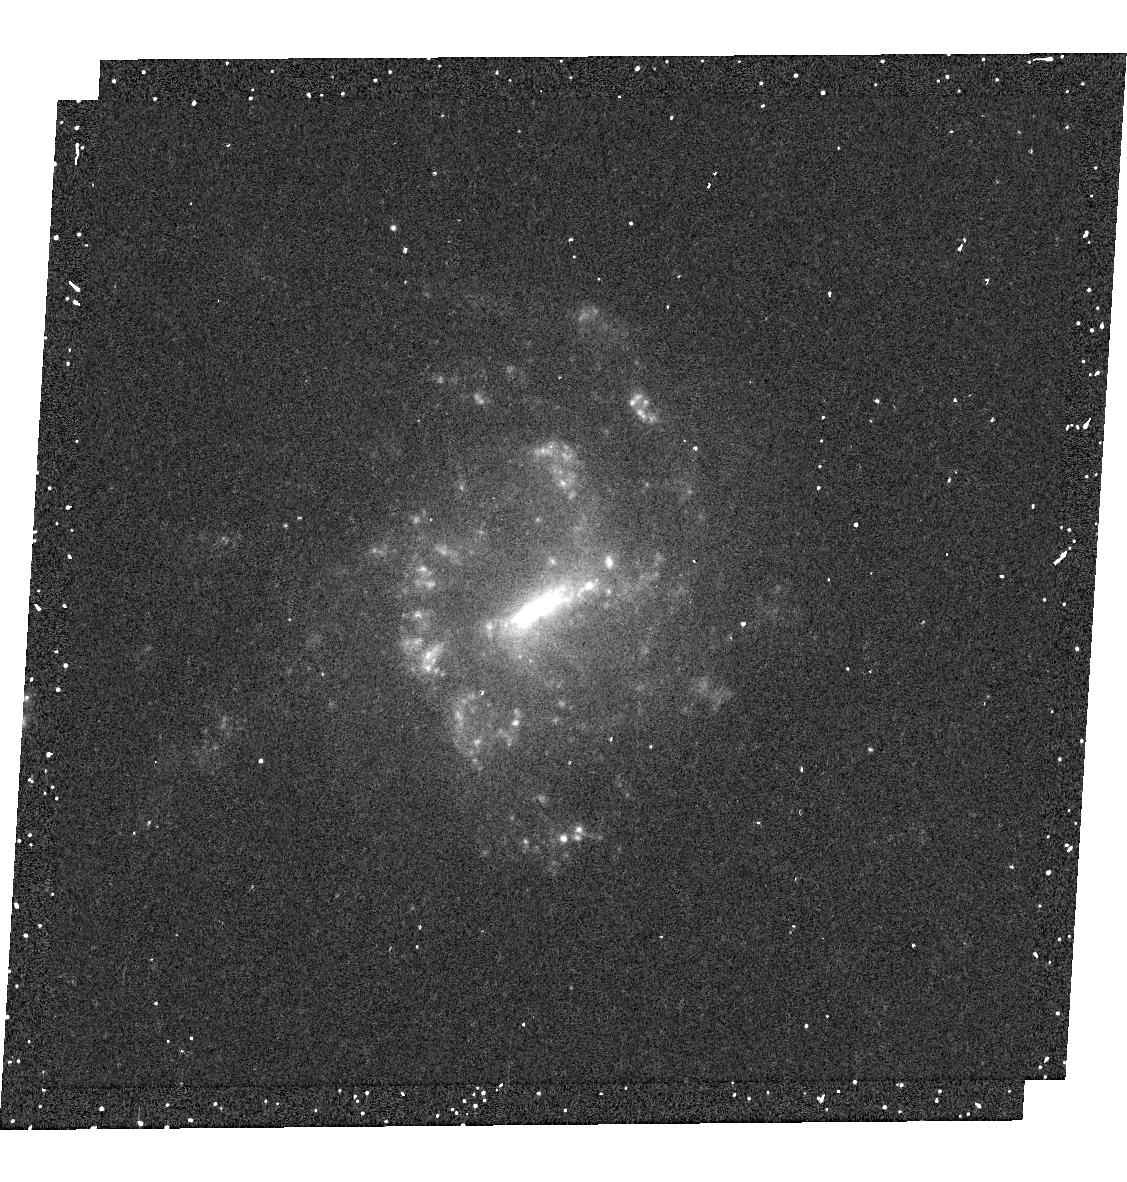
Target: SDSS-J144827.20+630210.4
Instrument: WFC3/UVIS
Filter: F680N
Exposure: 13 min
Observation ID: hst_13483_89_wfc3_uvis_f680n_icdb89

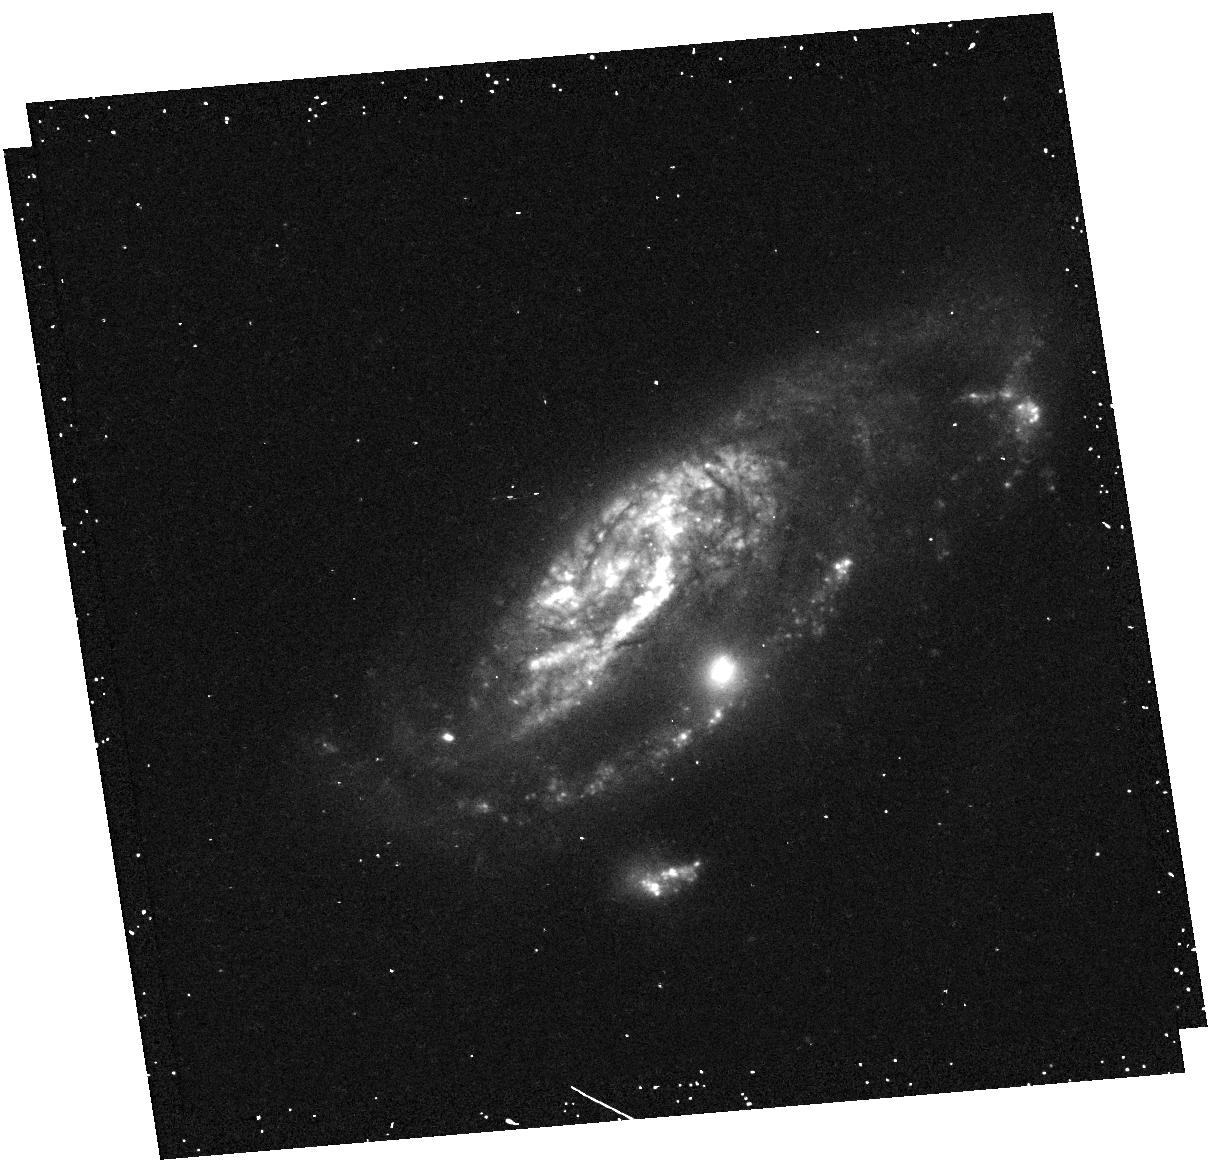
Target: SDSS-J114511.42+614230.6
Instrument: WFC3/UVIS
Filter: F438W
Exposure: 13 min
Observation ID: hst_13483_58_wfc3_uvis_f438w_icdb58

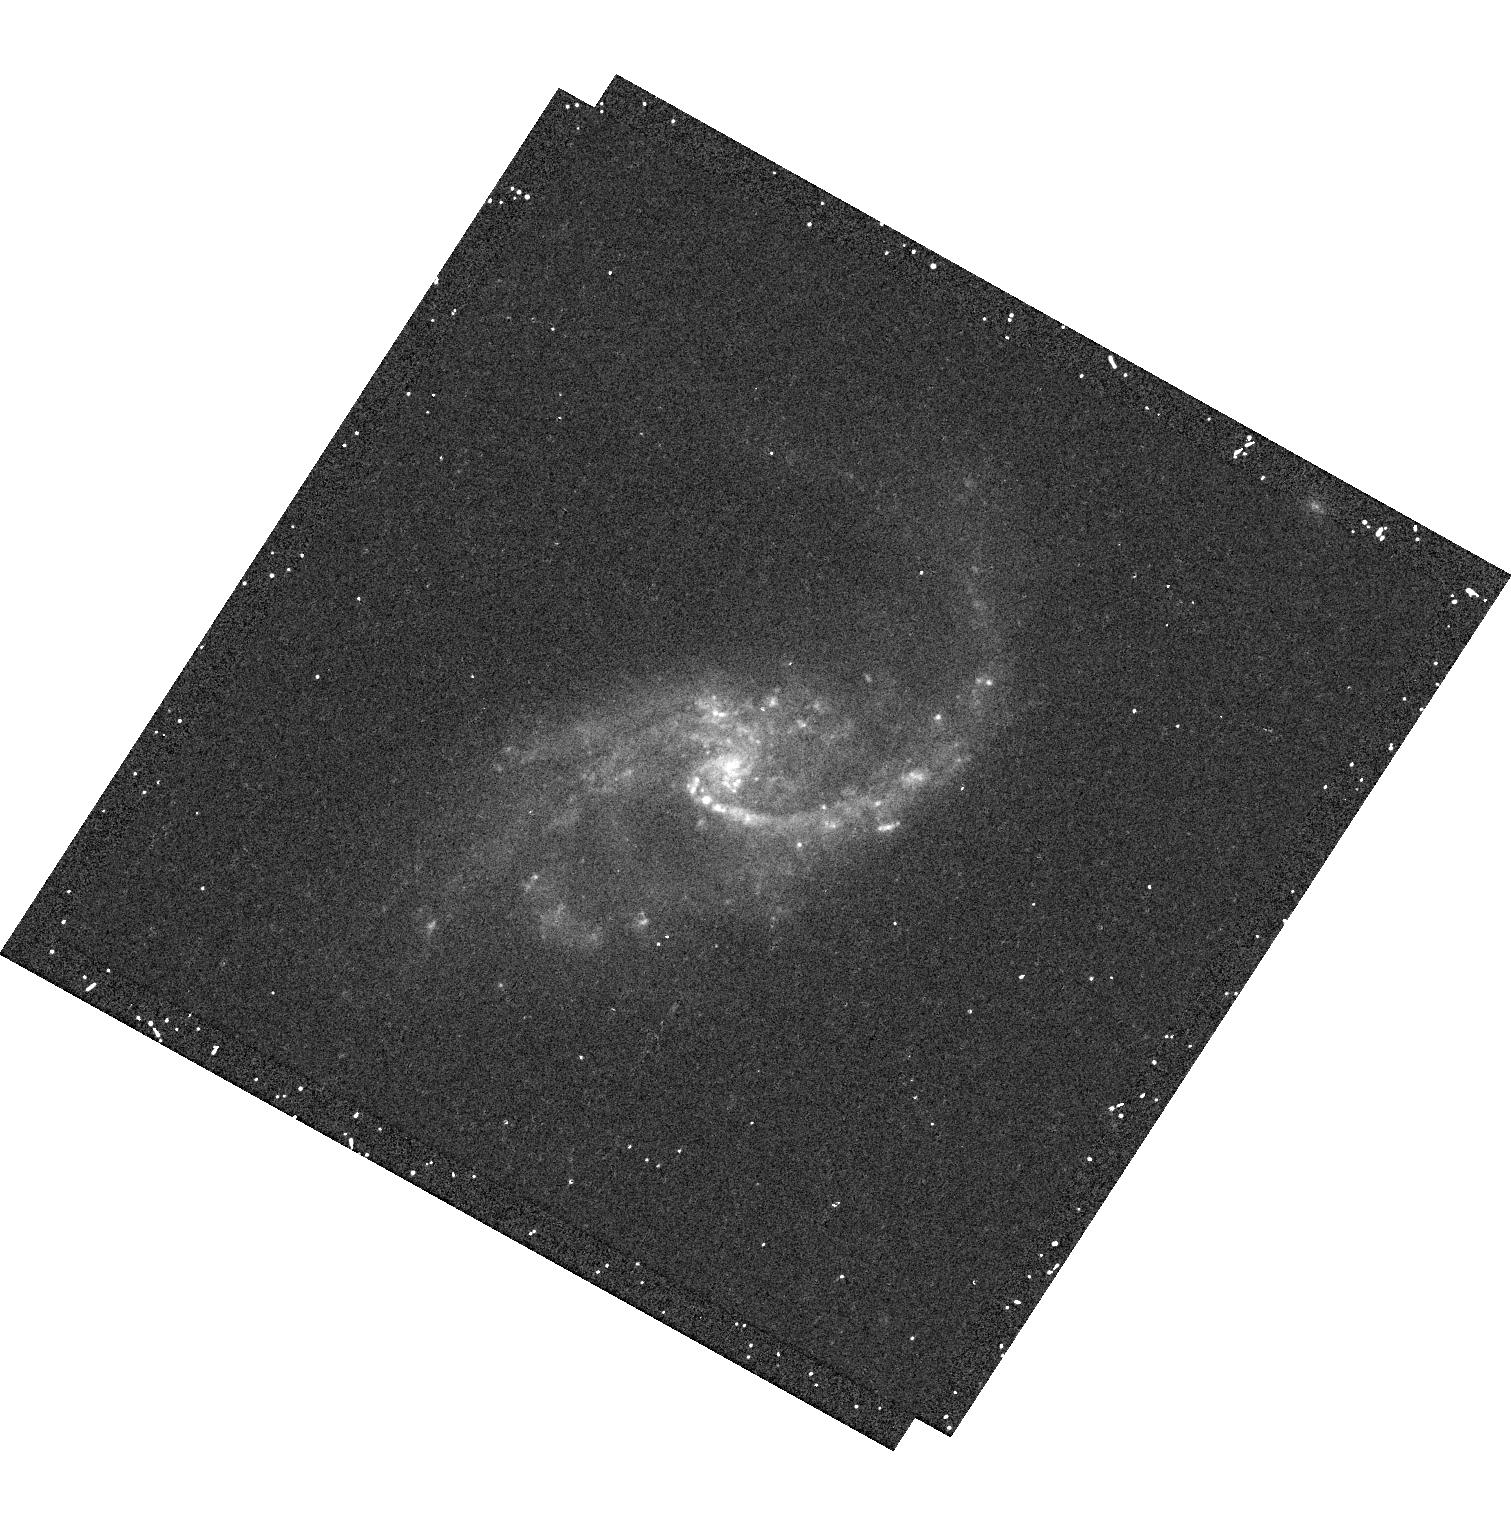
Target: SDSS-J115241.69+661827.2
Instrument: WFC3/UVIS
Filter: F438W
Exposure: 13 min
Observation ID: hst_13483_85_wfc3_uvis_f438w_icdb85

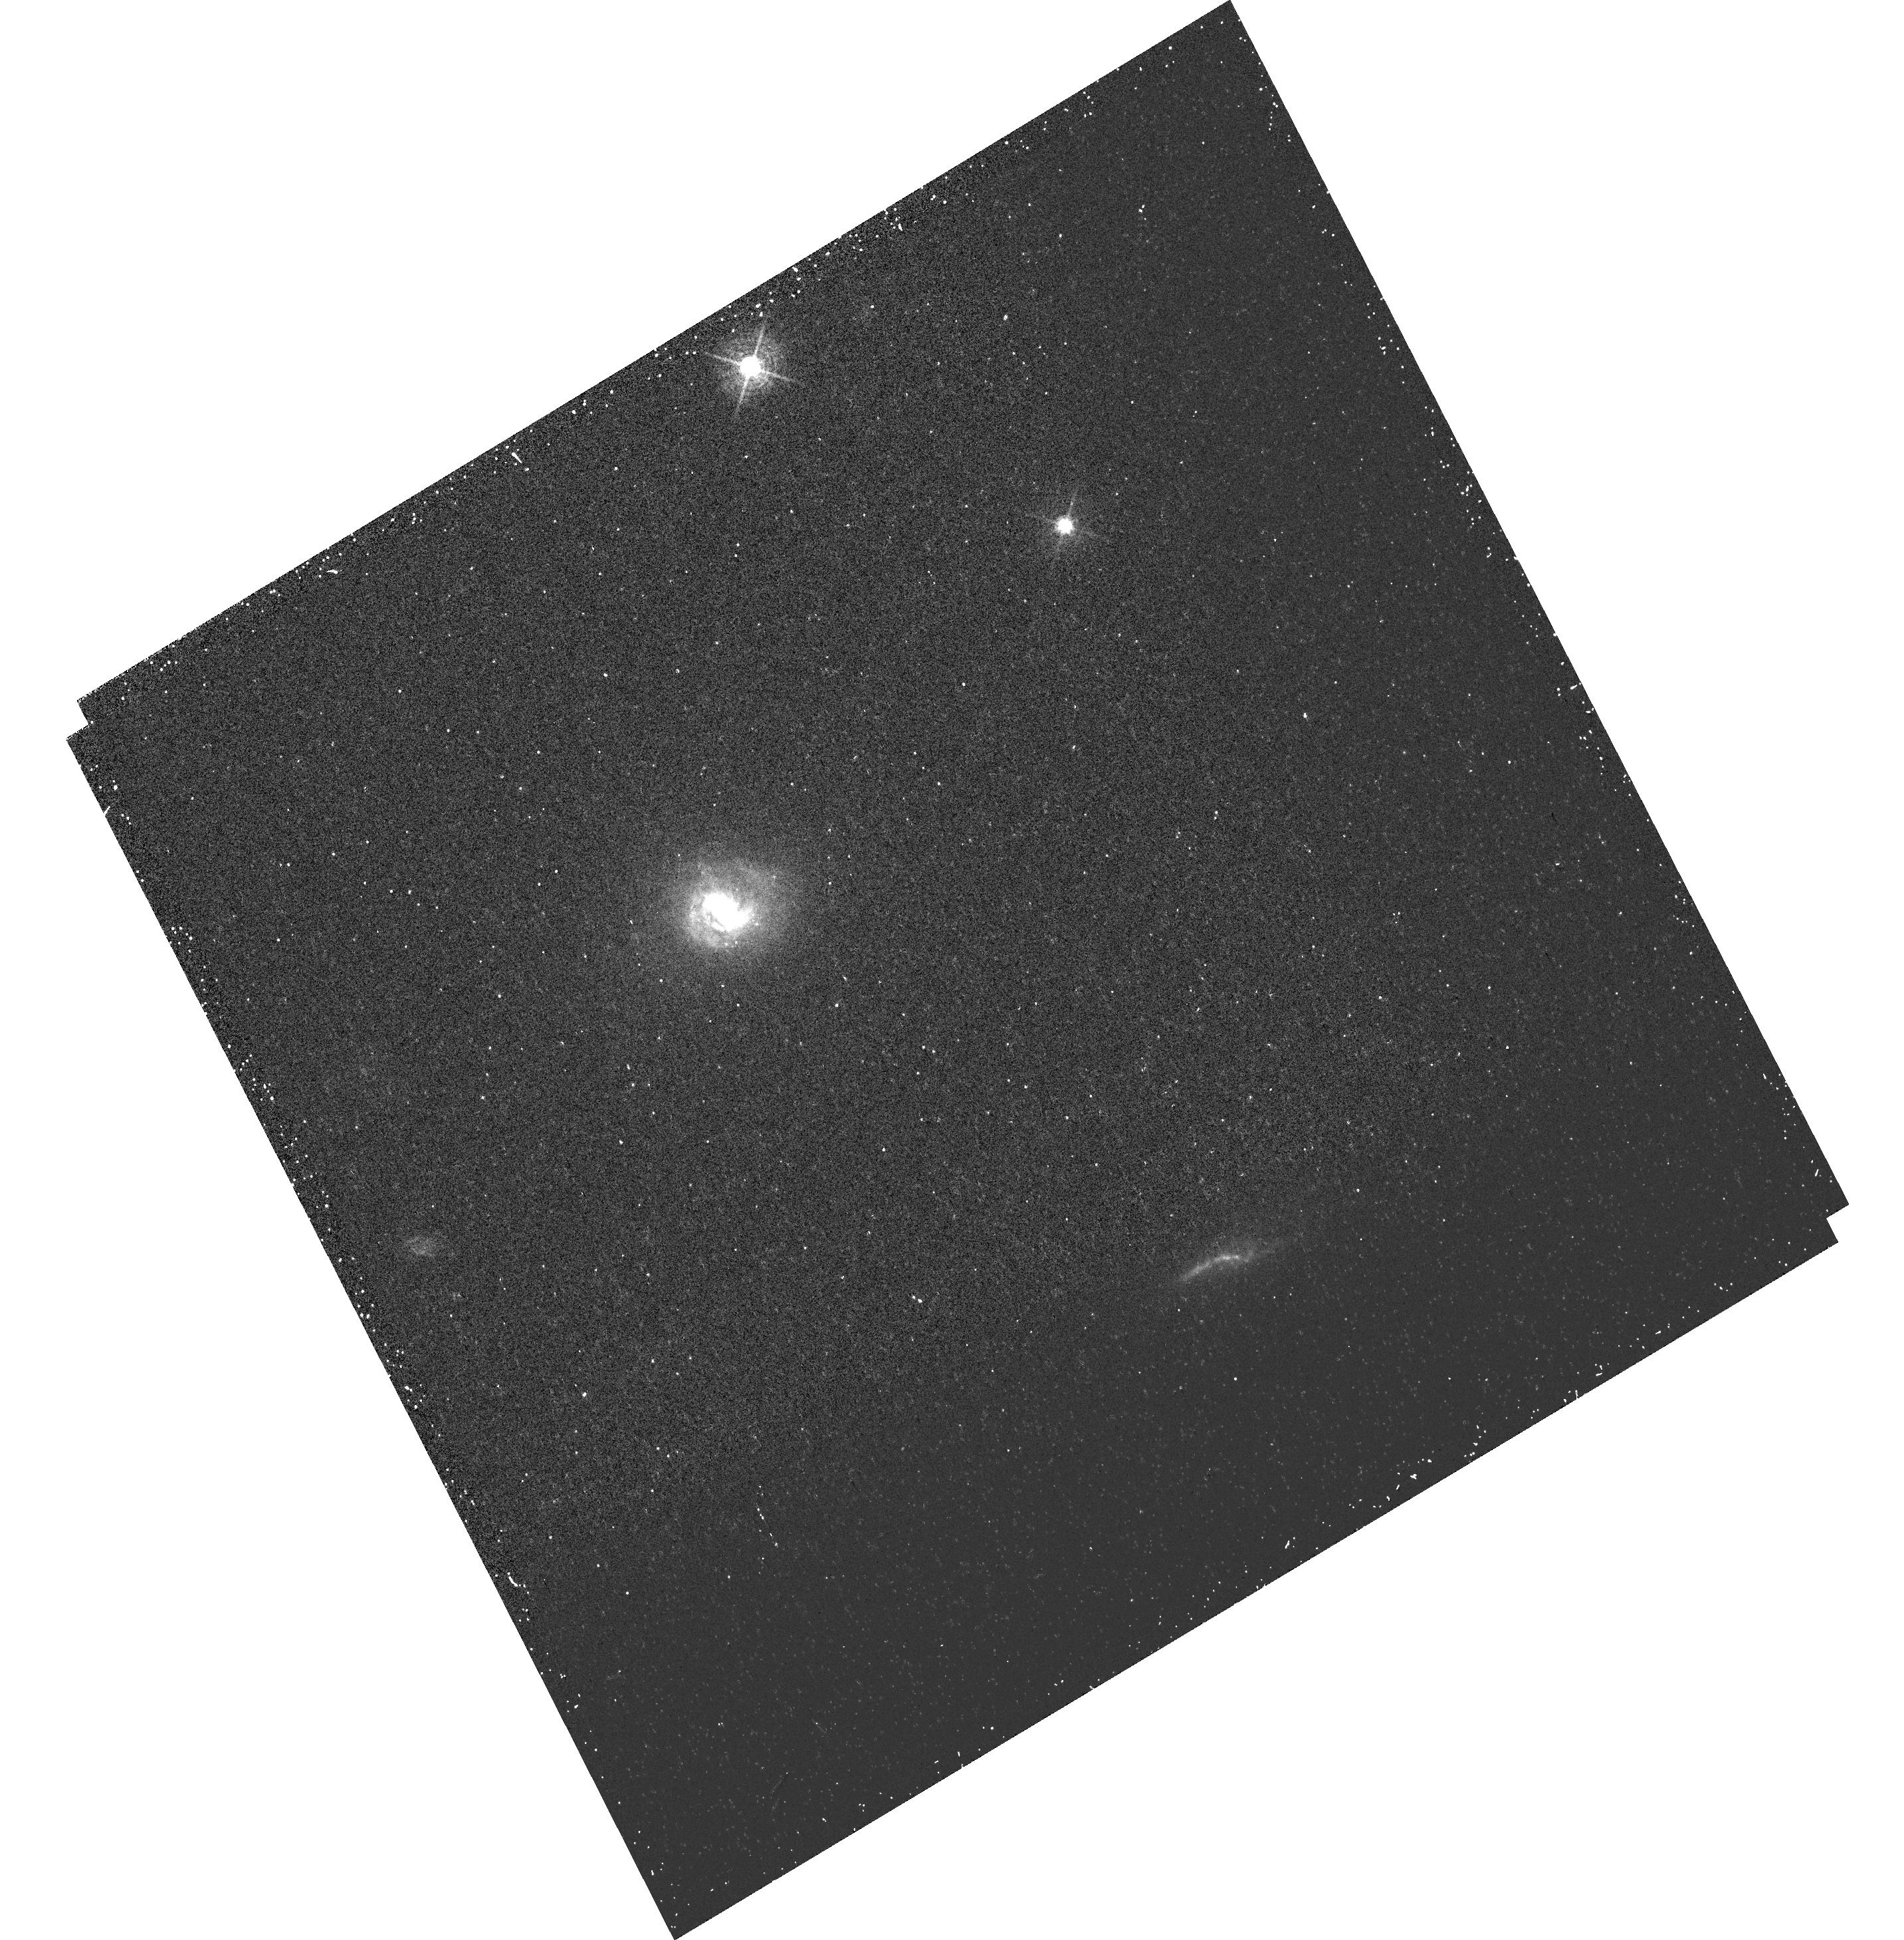
Target: SDSS-J144305.31+611838.6
Instrument: WFC3/UVIS
Filter: FQ508N
Exposure: 18 min
Observation ID: hst_13483_81_wfc3_uvis_fq508n_icdb81

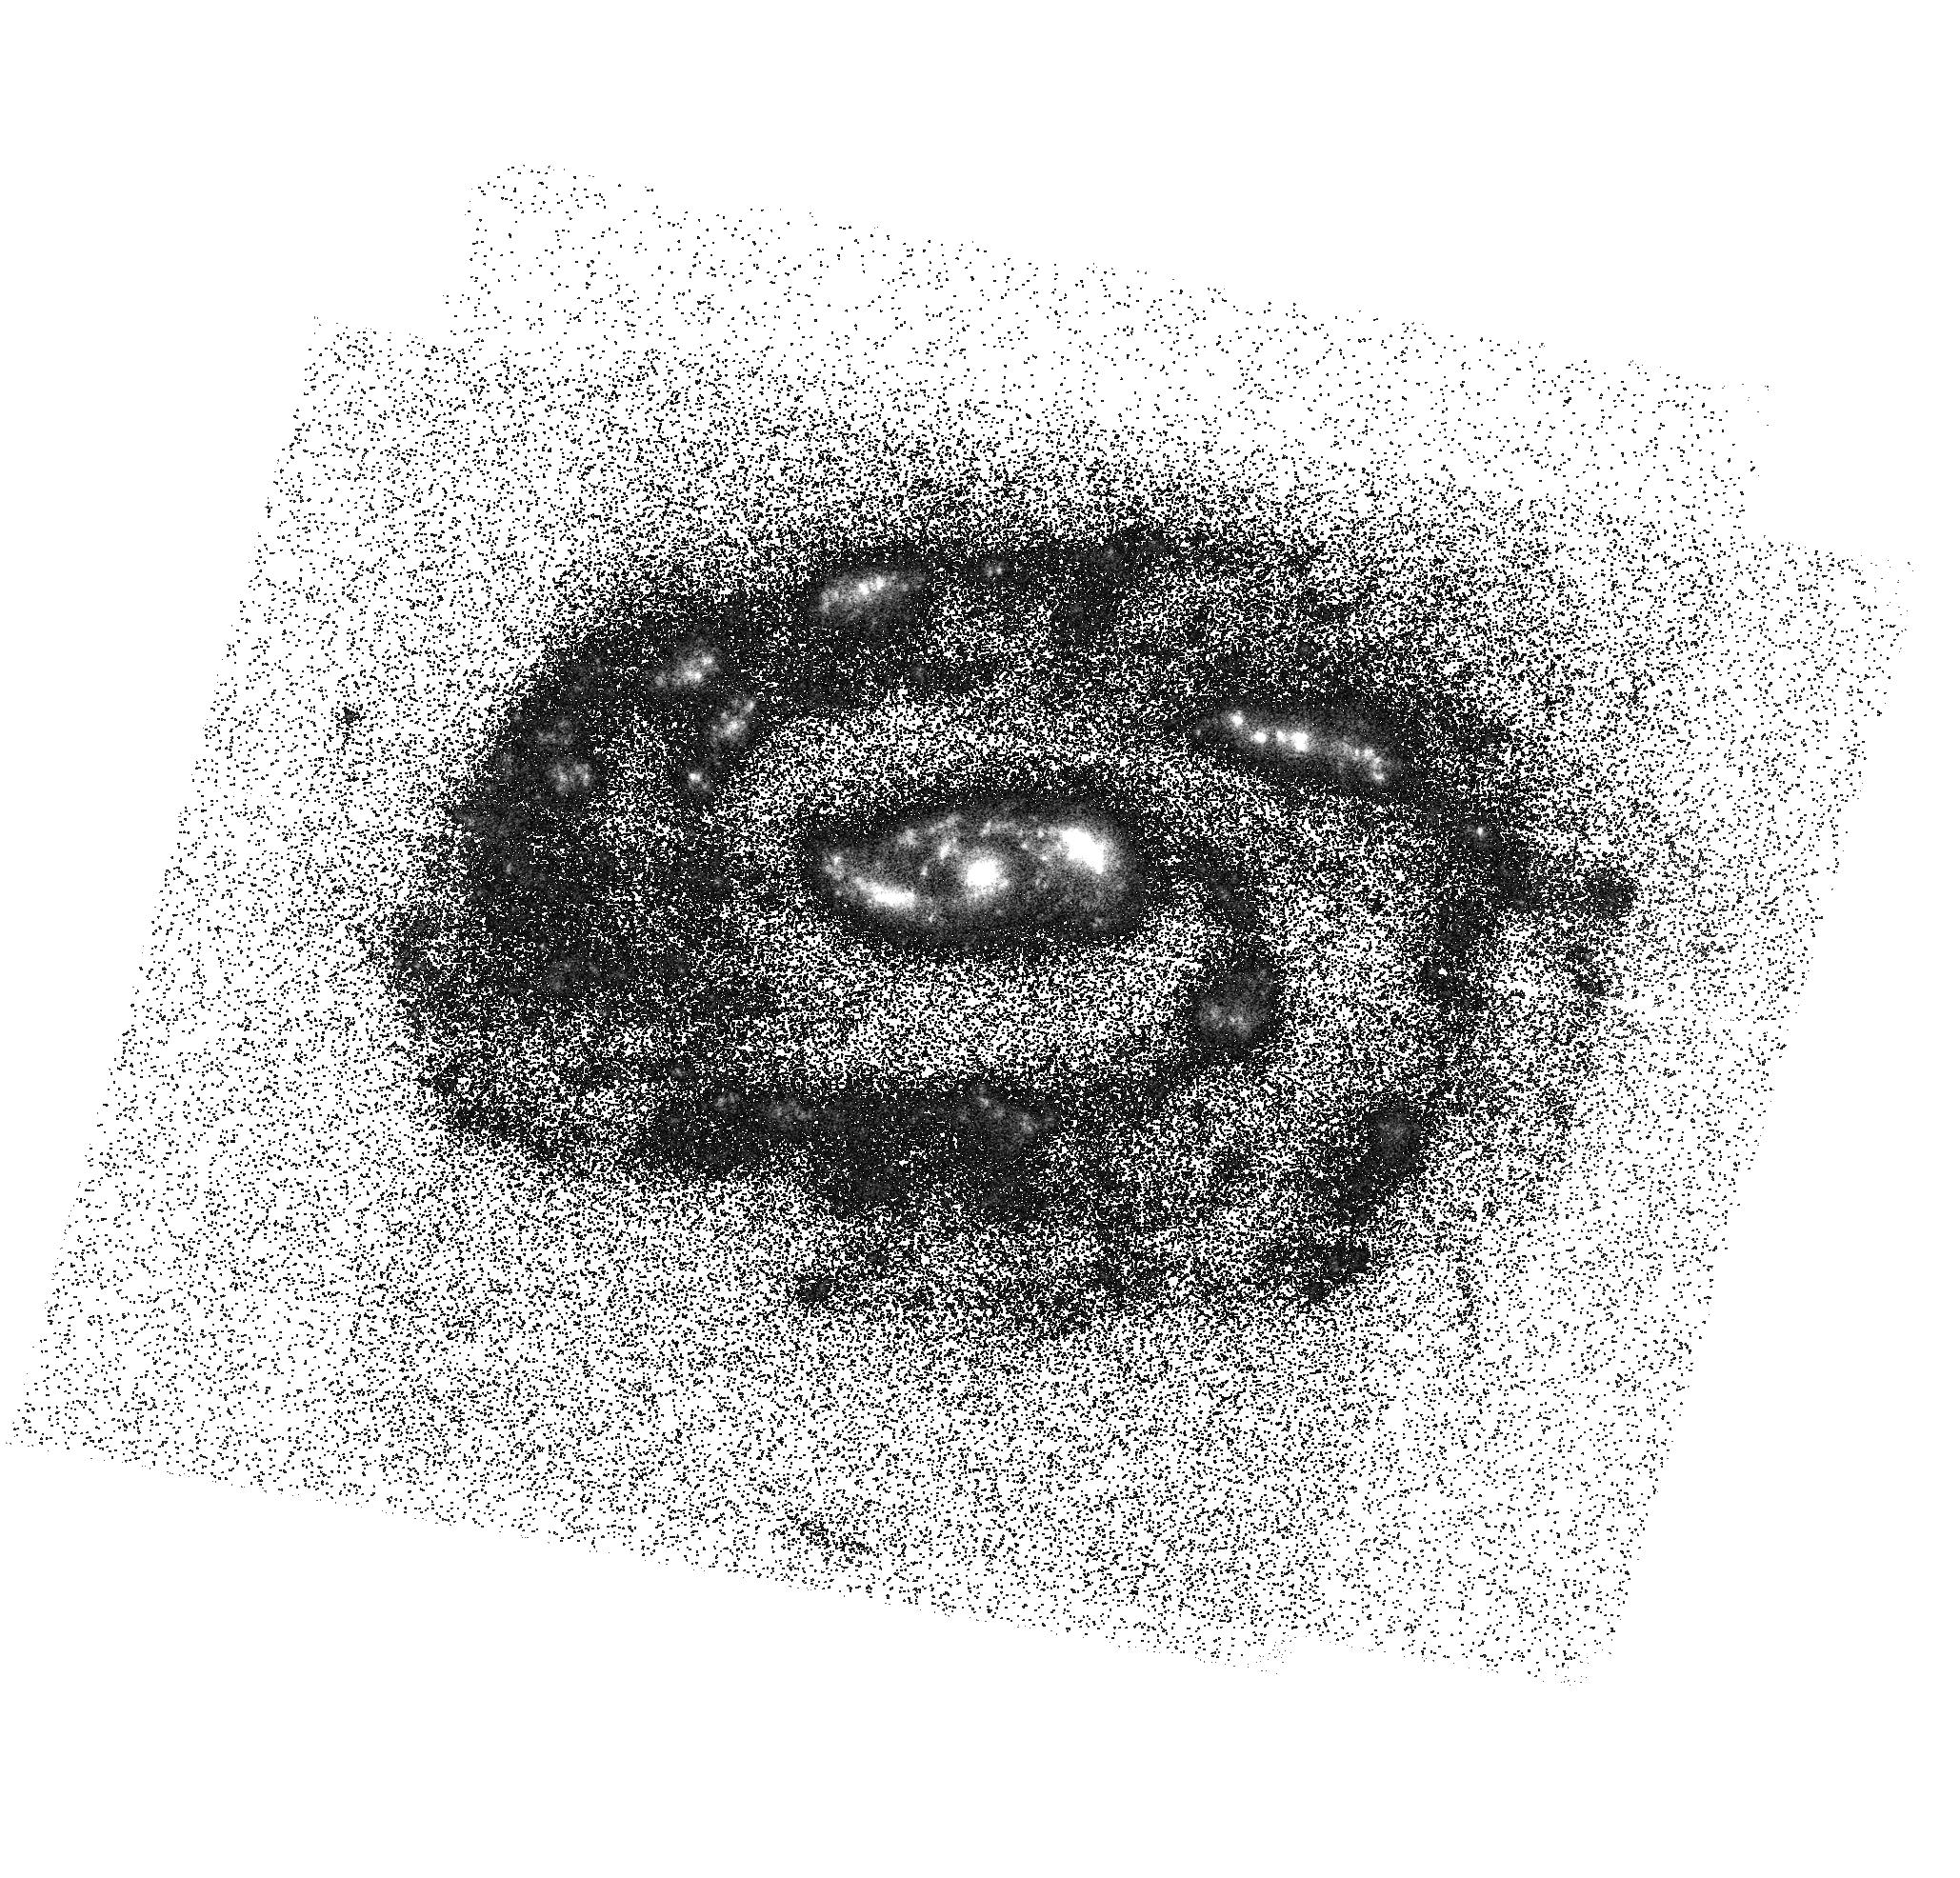
Target: SDSS-J110501.98+594103.5
Instrument: ACS/SBC
Filter: F140LP
Exposure: 26 min
Observation ID: hst_13483_03_acs_sbc_f140lp_jcdb03

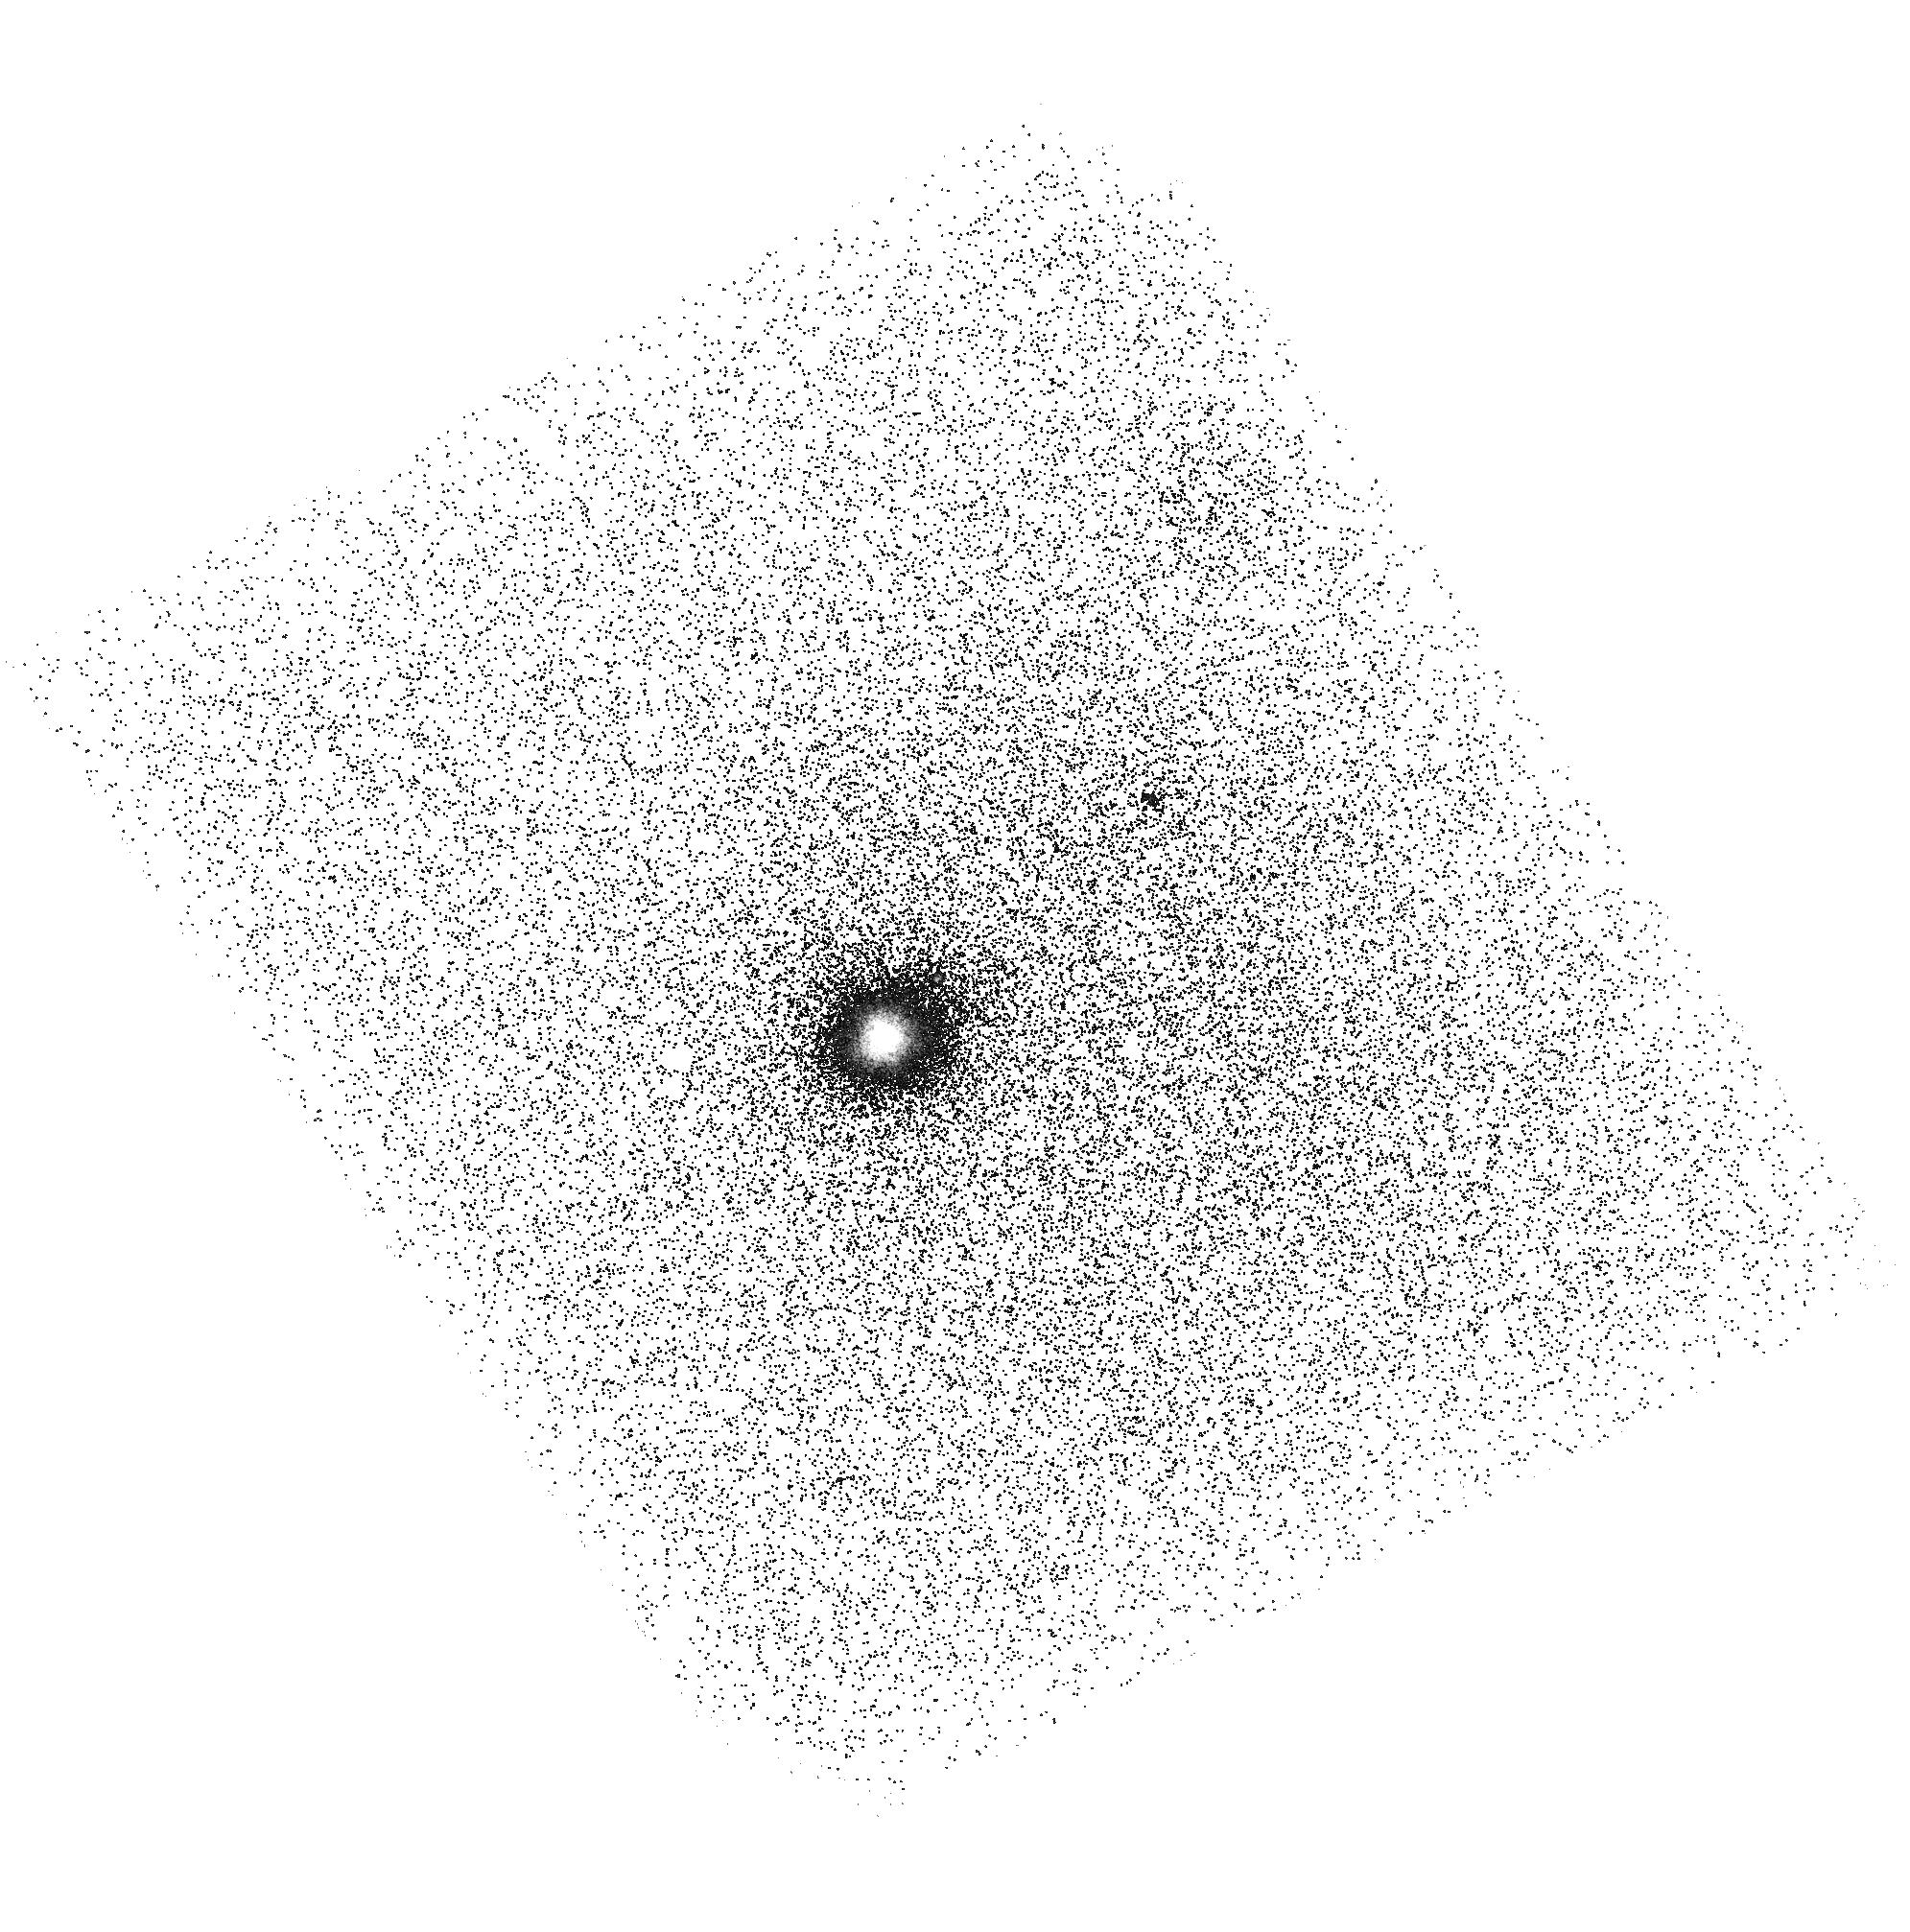
Target: SDSS-J105100.65+655940.5
Instrument: ACS/SBC
Filter: F150LP
Exposure: 20 min
Observation ID: hst_13483_11_acs_sbc_f150lp_jcdb11

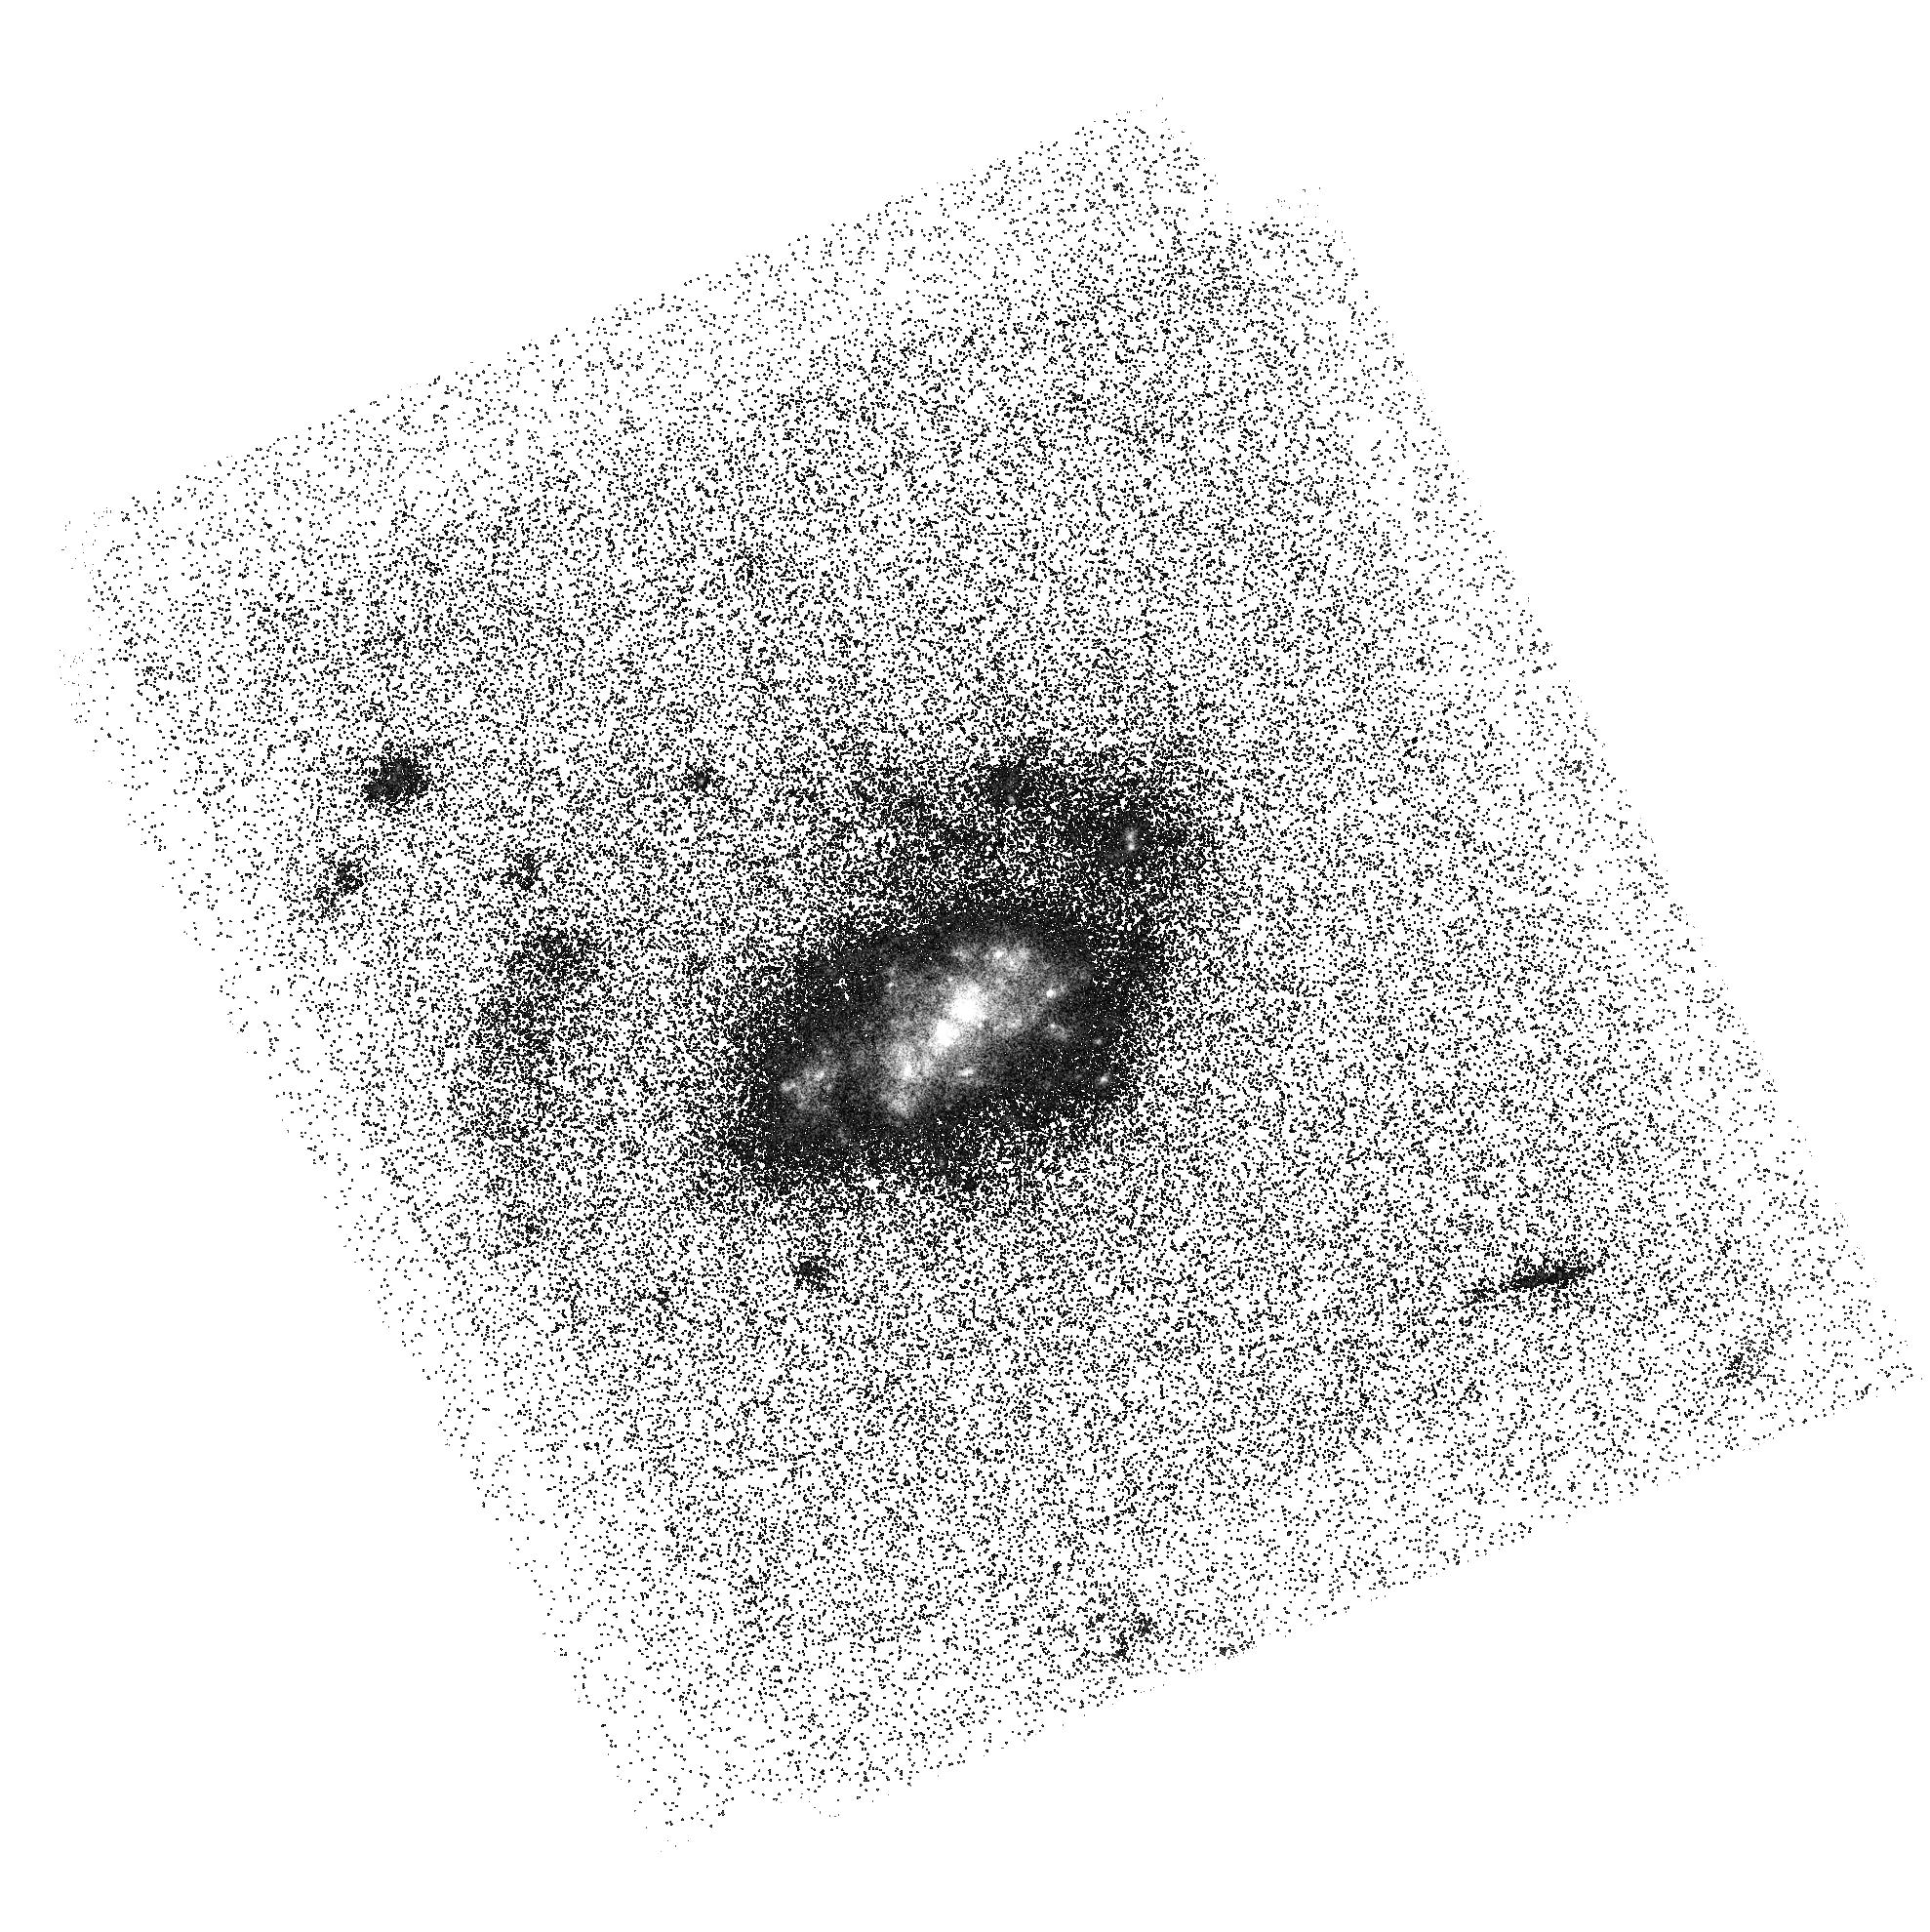
Target: SDSS-J092715.48+583654.4
Instrument: ACS/SBC
Filter: F140LP
Exposure: 26 min
Observation ID: hst_13483_09_acs_sbc_f140lp_jcdb09

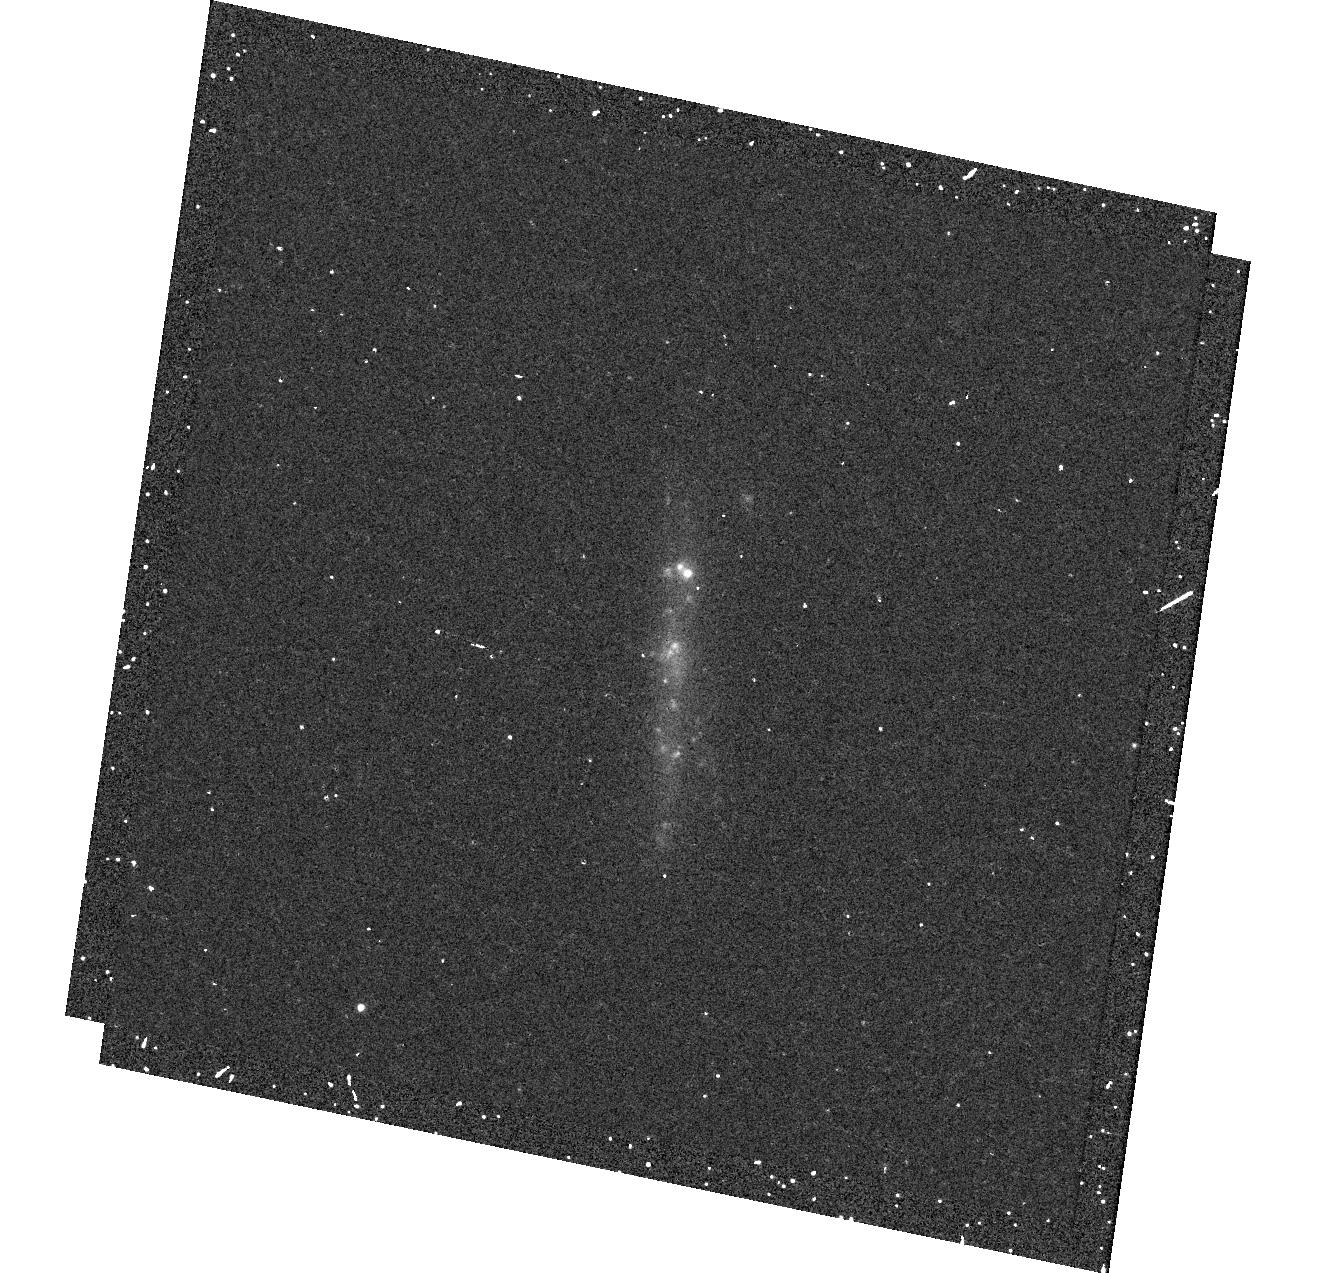
Target: SDSS-J152053.59+571122.1
Instrument: WFC3/UVIS
Filter: F673N
Exposure: 13 min
Observation ID: hst_13483_73_wfc3_uvis_f673n_icdb73

eLARS - extending the Lyman Alpha Reference Sample (PI: Oestlin, Goeran)

Despite its pivotal importance in high-z astrophysics, Lyman alpha (LyA) imaging is a relatively unexplored territory, due to its reliance on HST for far UV imaging. Our team has pioneered systematic LyA imaging in the local universe and developed techniques for producing photometrically accurate images using HST. We recently finished LARS, the first systematic LyA imaging study of 14 UV+H-alpha selected starbursts in the local universe. We found further evidence for LyA variation on physical scales from 30 pc to several kpc, often in a manner uncorrelated with the UV continuum, H-alpha or the galaxy in general. Specifically, we find that when LyA is bright and when a lot of LyA manages to escape, it is always found in the form of a large scale halo. This is, in all such cases, more extended than the UV or H-alpha emission, but rarely symmetric. While these results are fascinating, LARS consists of extreme starbursts that contribute only a small fraction of the total UV and star-formation density at low and intermediate (z~2) redshifts. Given the importance of the LyA line for finding galaxies and for galaxy evolution studies it is imperative to now generalize the investigation and produce a fully representative quantitative framework. We here propose to image a sample of 28 local galaxies, dominated by more disk like objects (c.f. the irregular objects of LARS), and the kind of objects than dominate the local FUV luminosity function. Specifically, we will investigate the effects of geometry and galaxy orientation of the emergent LyA emission.